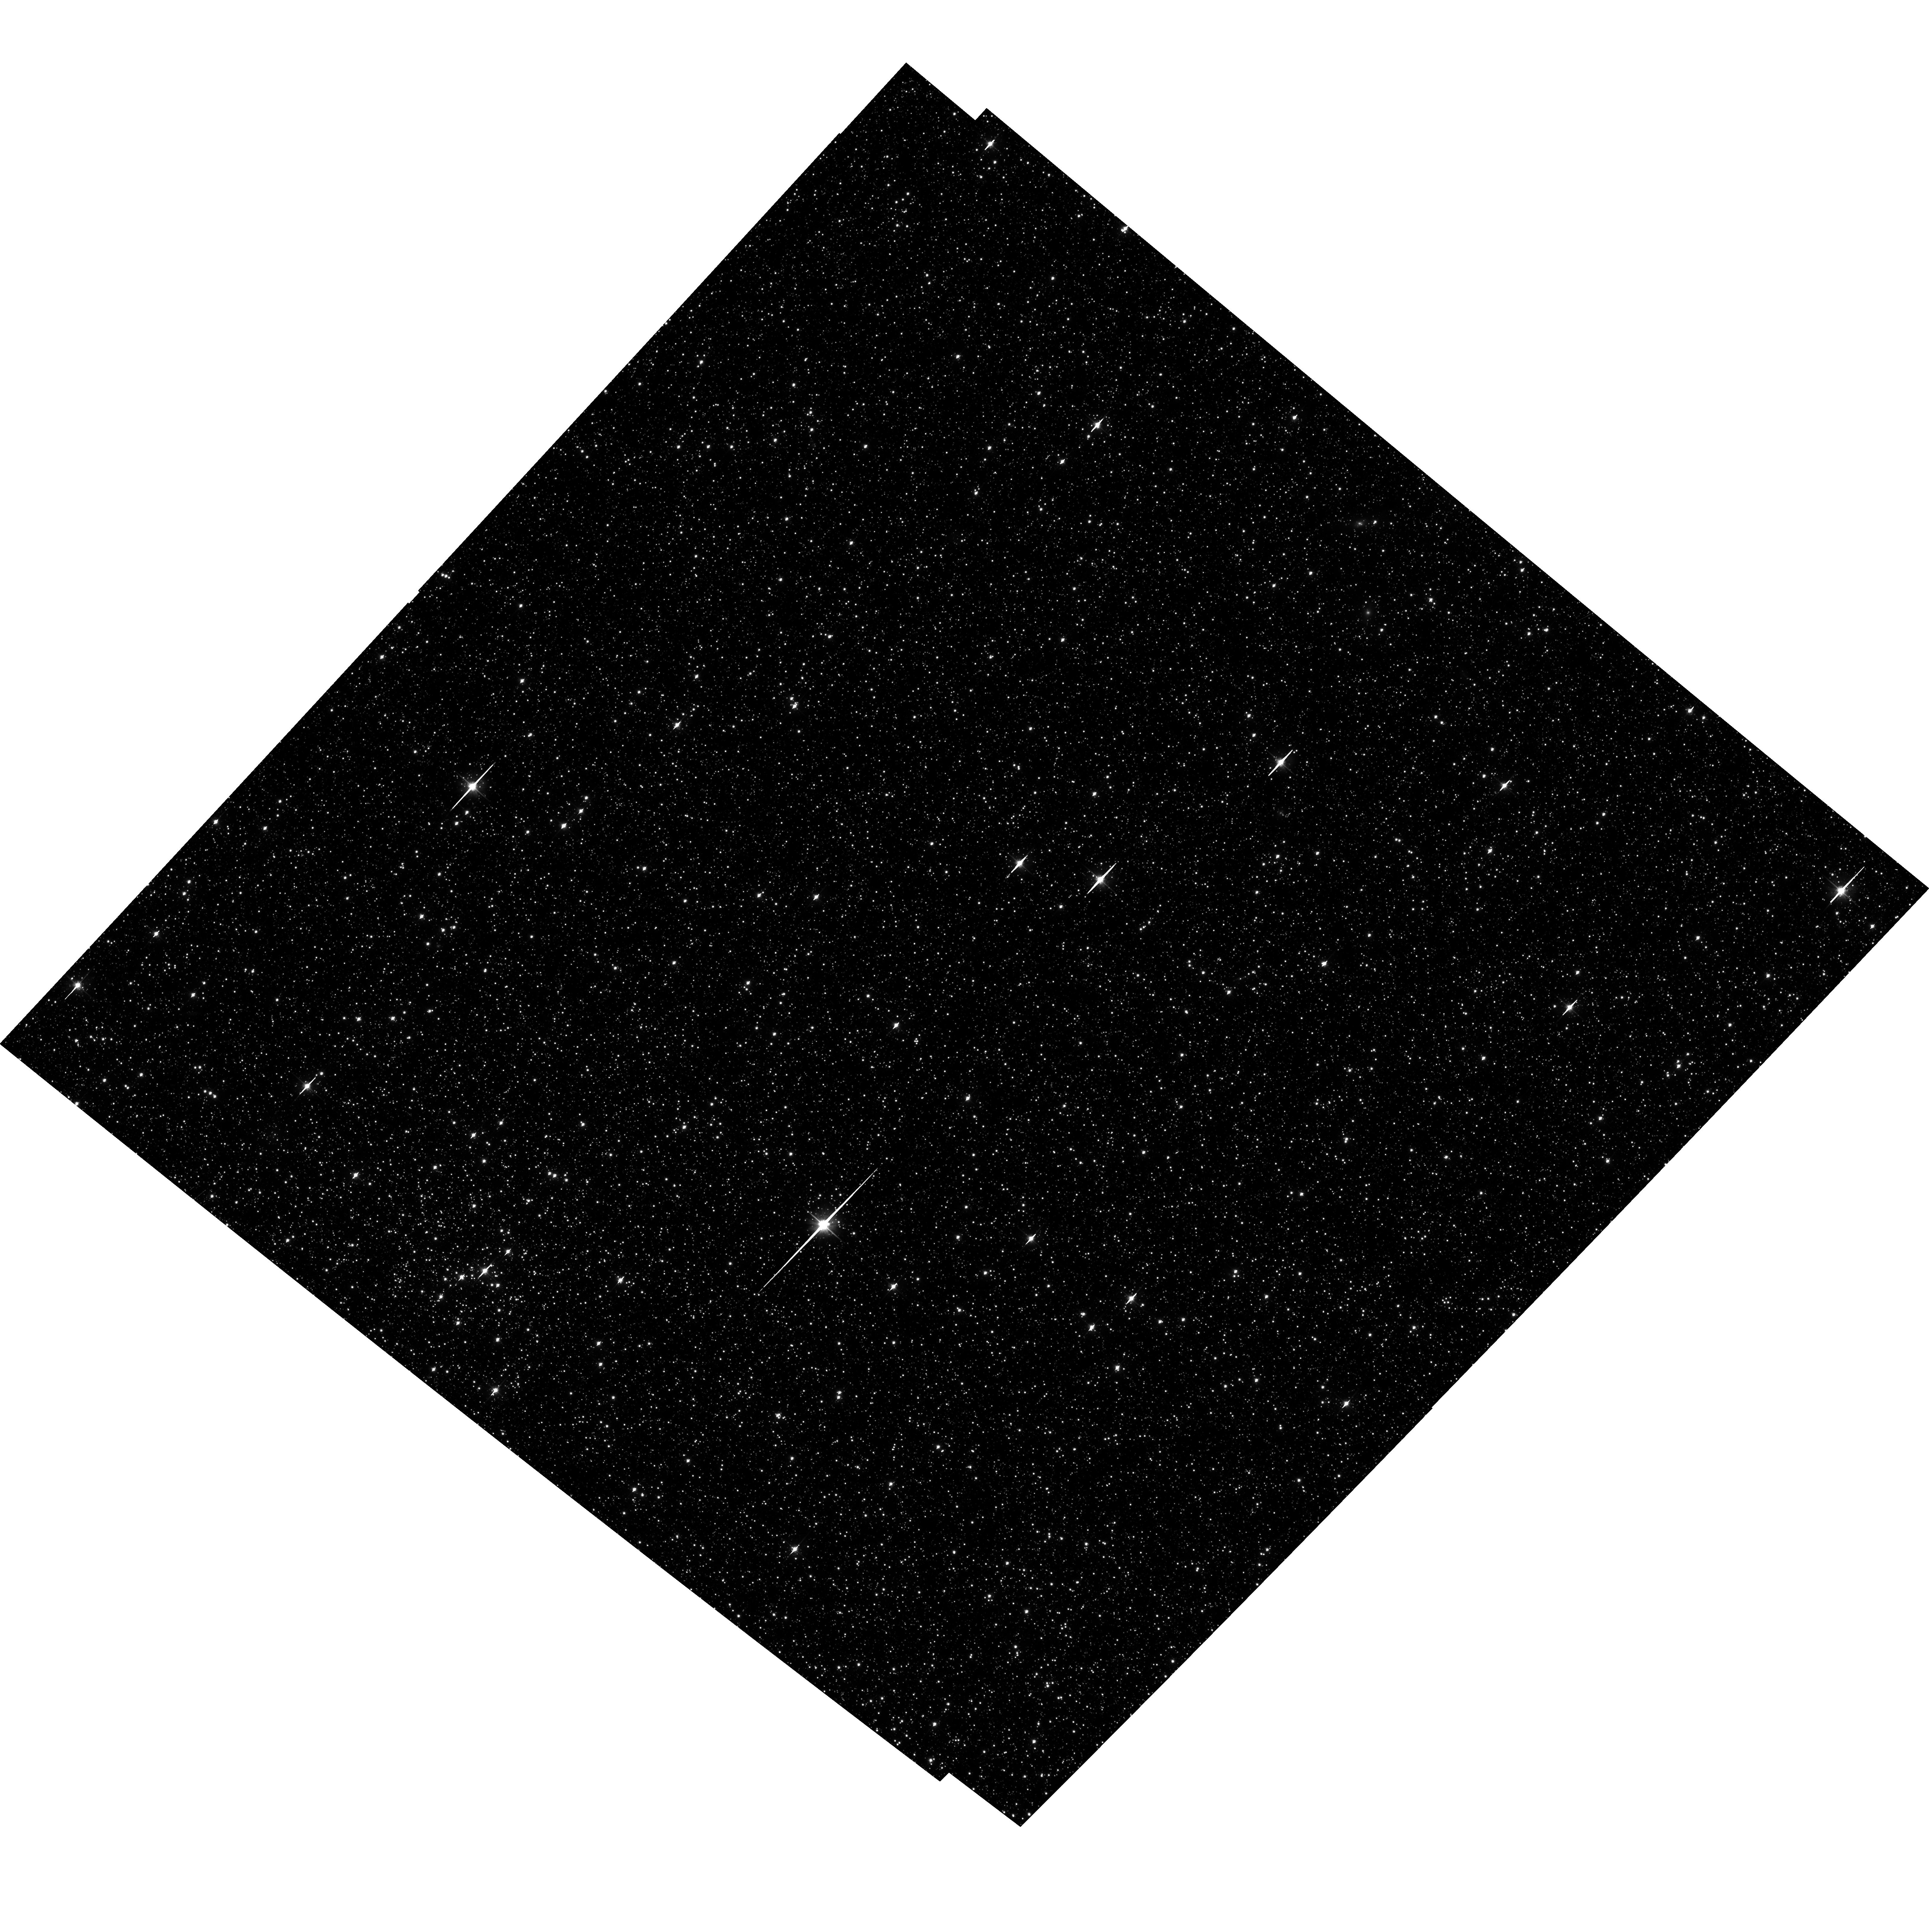
Target: LMC-FIELD-1. Instrument: ACS/WFC. Filter: F606W. Exposure: 35 min. Observation ID: hst_14911_01_acs_wfc_f606w_jdem01

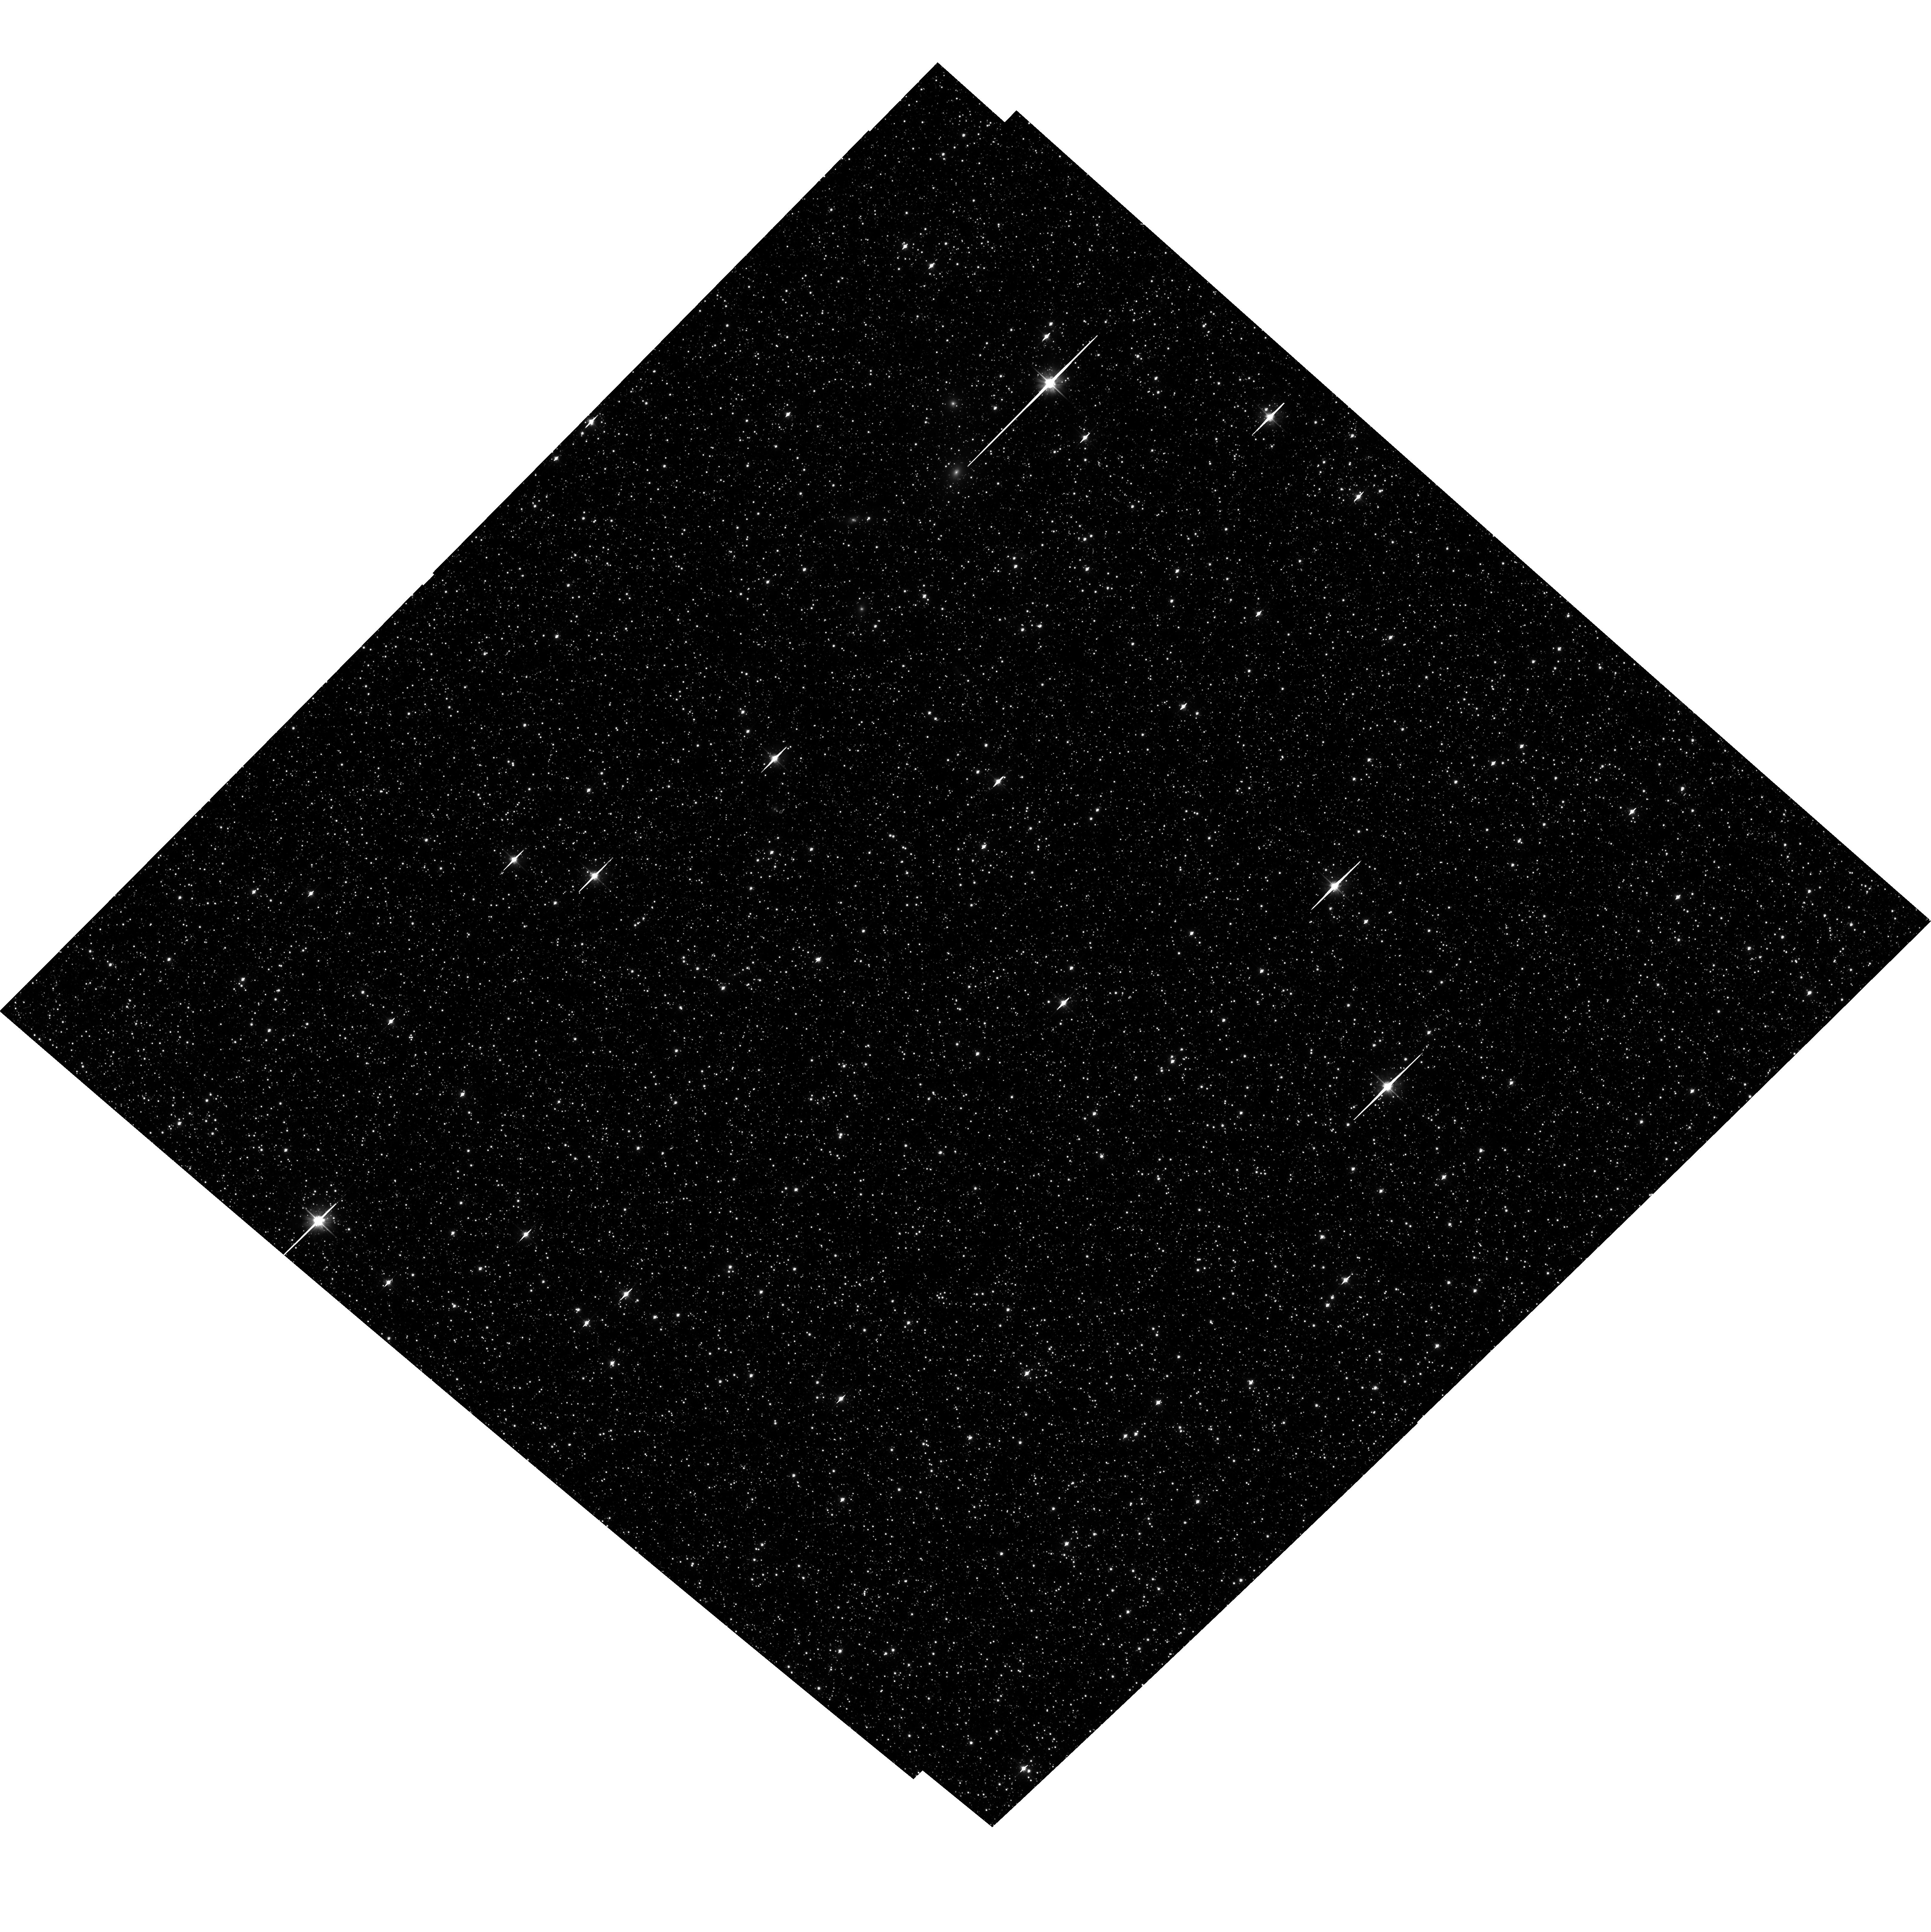
Target: LMC-FIELD-1. Instrument: ACS/WFC. Filter: F606W. Exposure: 35 min. Observation ID: hst_14911_04_acs_wfc_f606w_jdem04

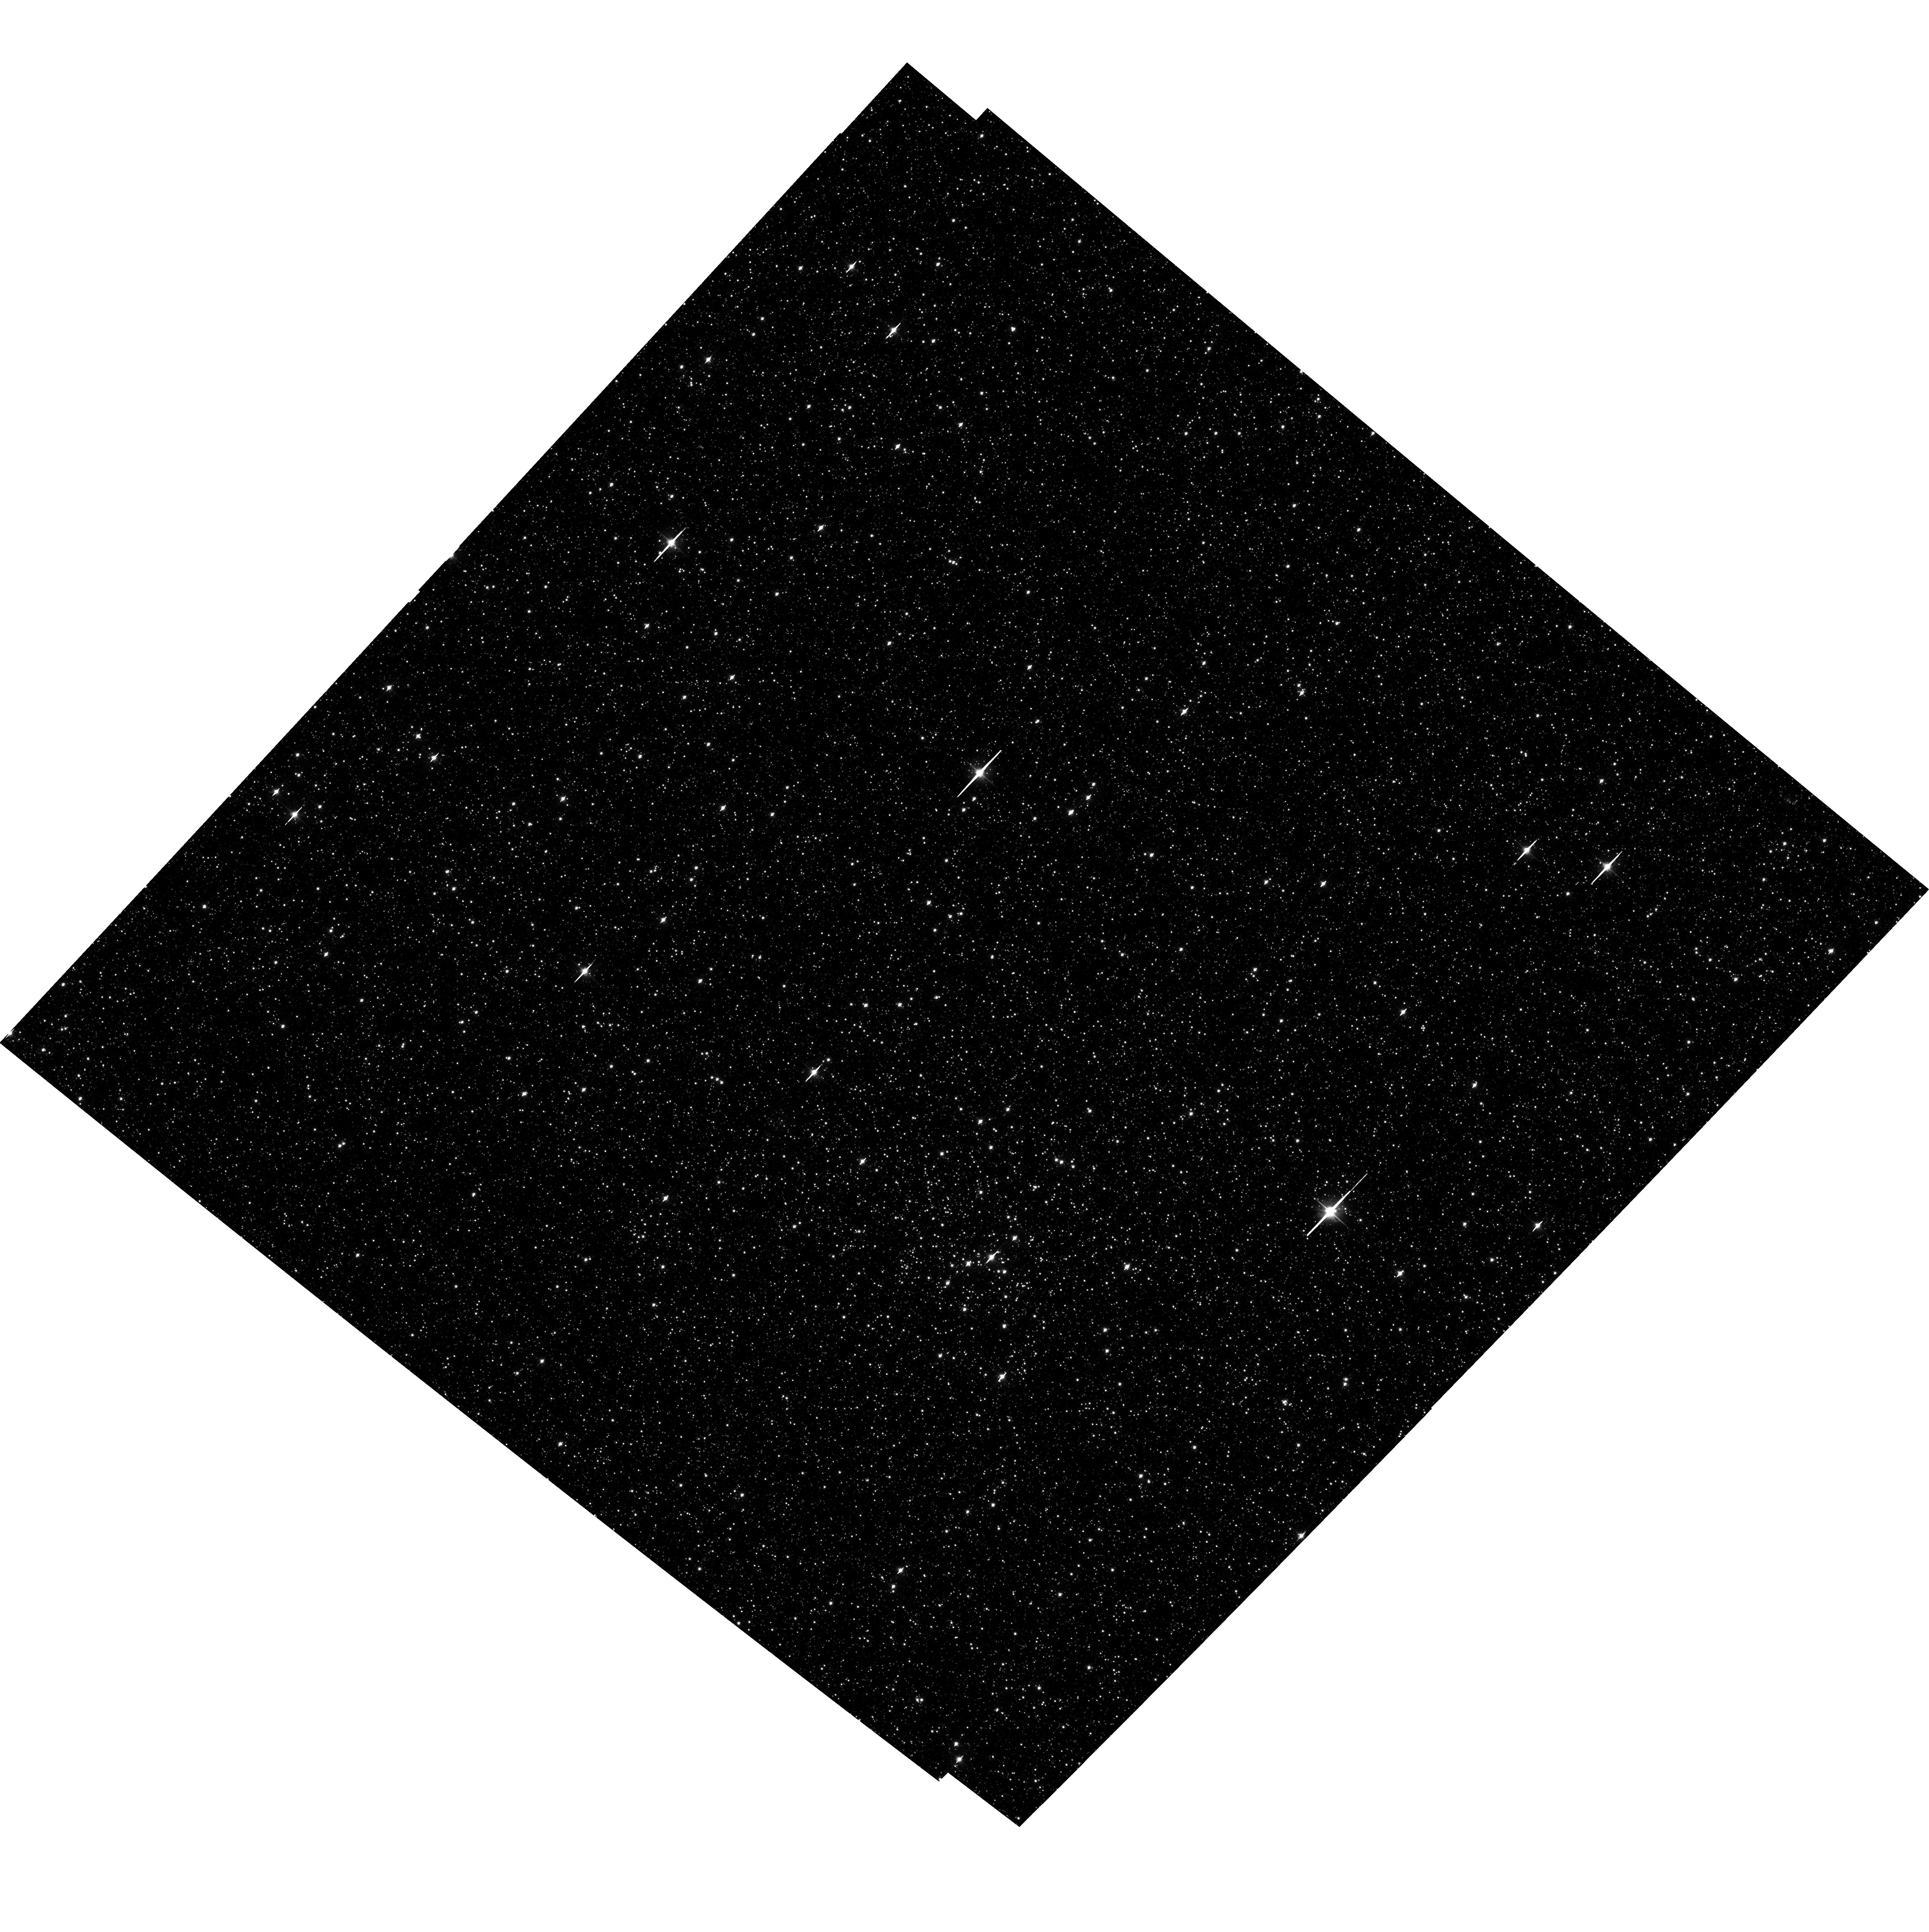
Target: LMC-FIELD-1. Instrument: ACS/WFC. Filter: F606W. Exposure: 35 min. Observation ID: hst_14911_03_acs_wfc_f606w_jdem03

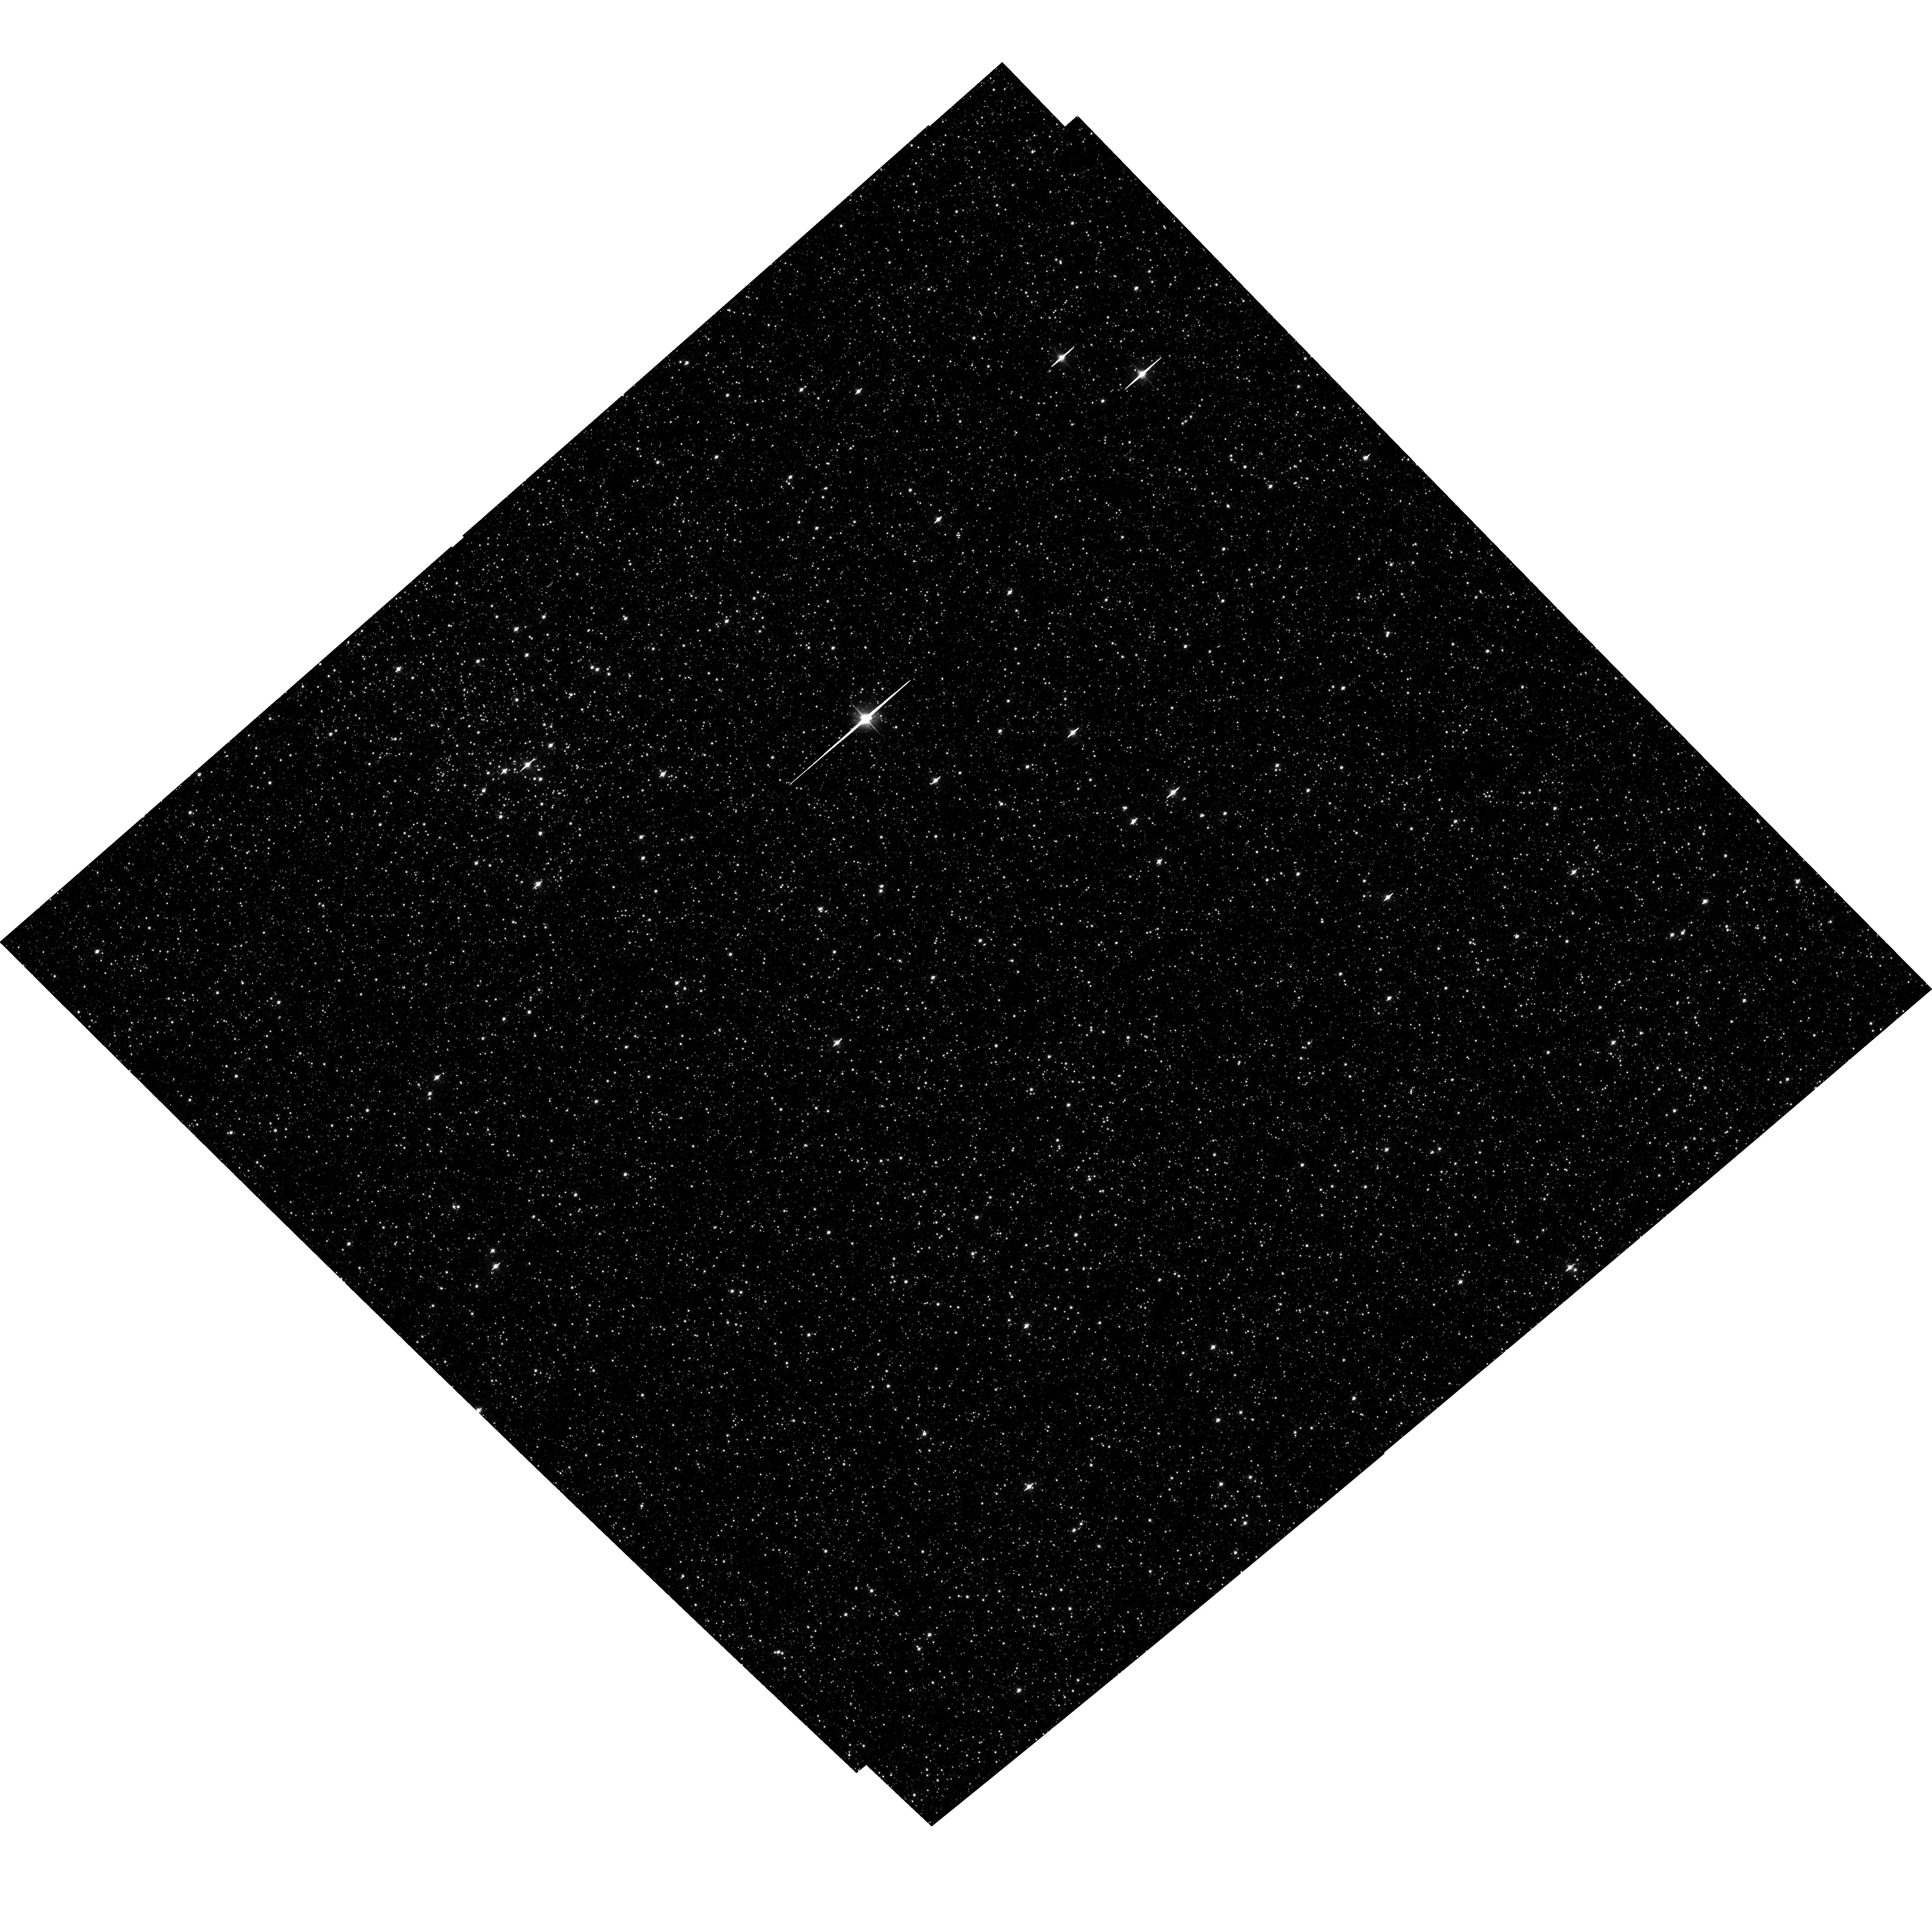
Target: LMC-FIELD-1. Instrument: ACS/WFC. Filter: F606W. Exposure: 35 min. Observation ID: hst_14911_02_acs_wfc_f606w_jdem02

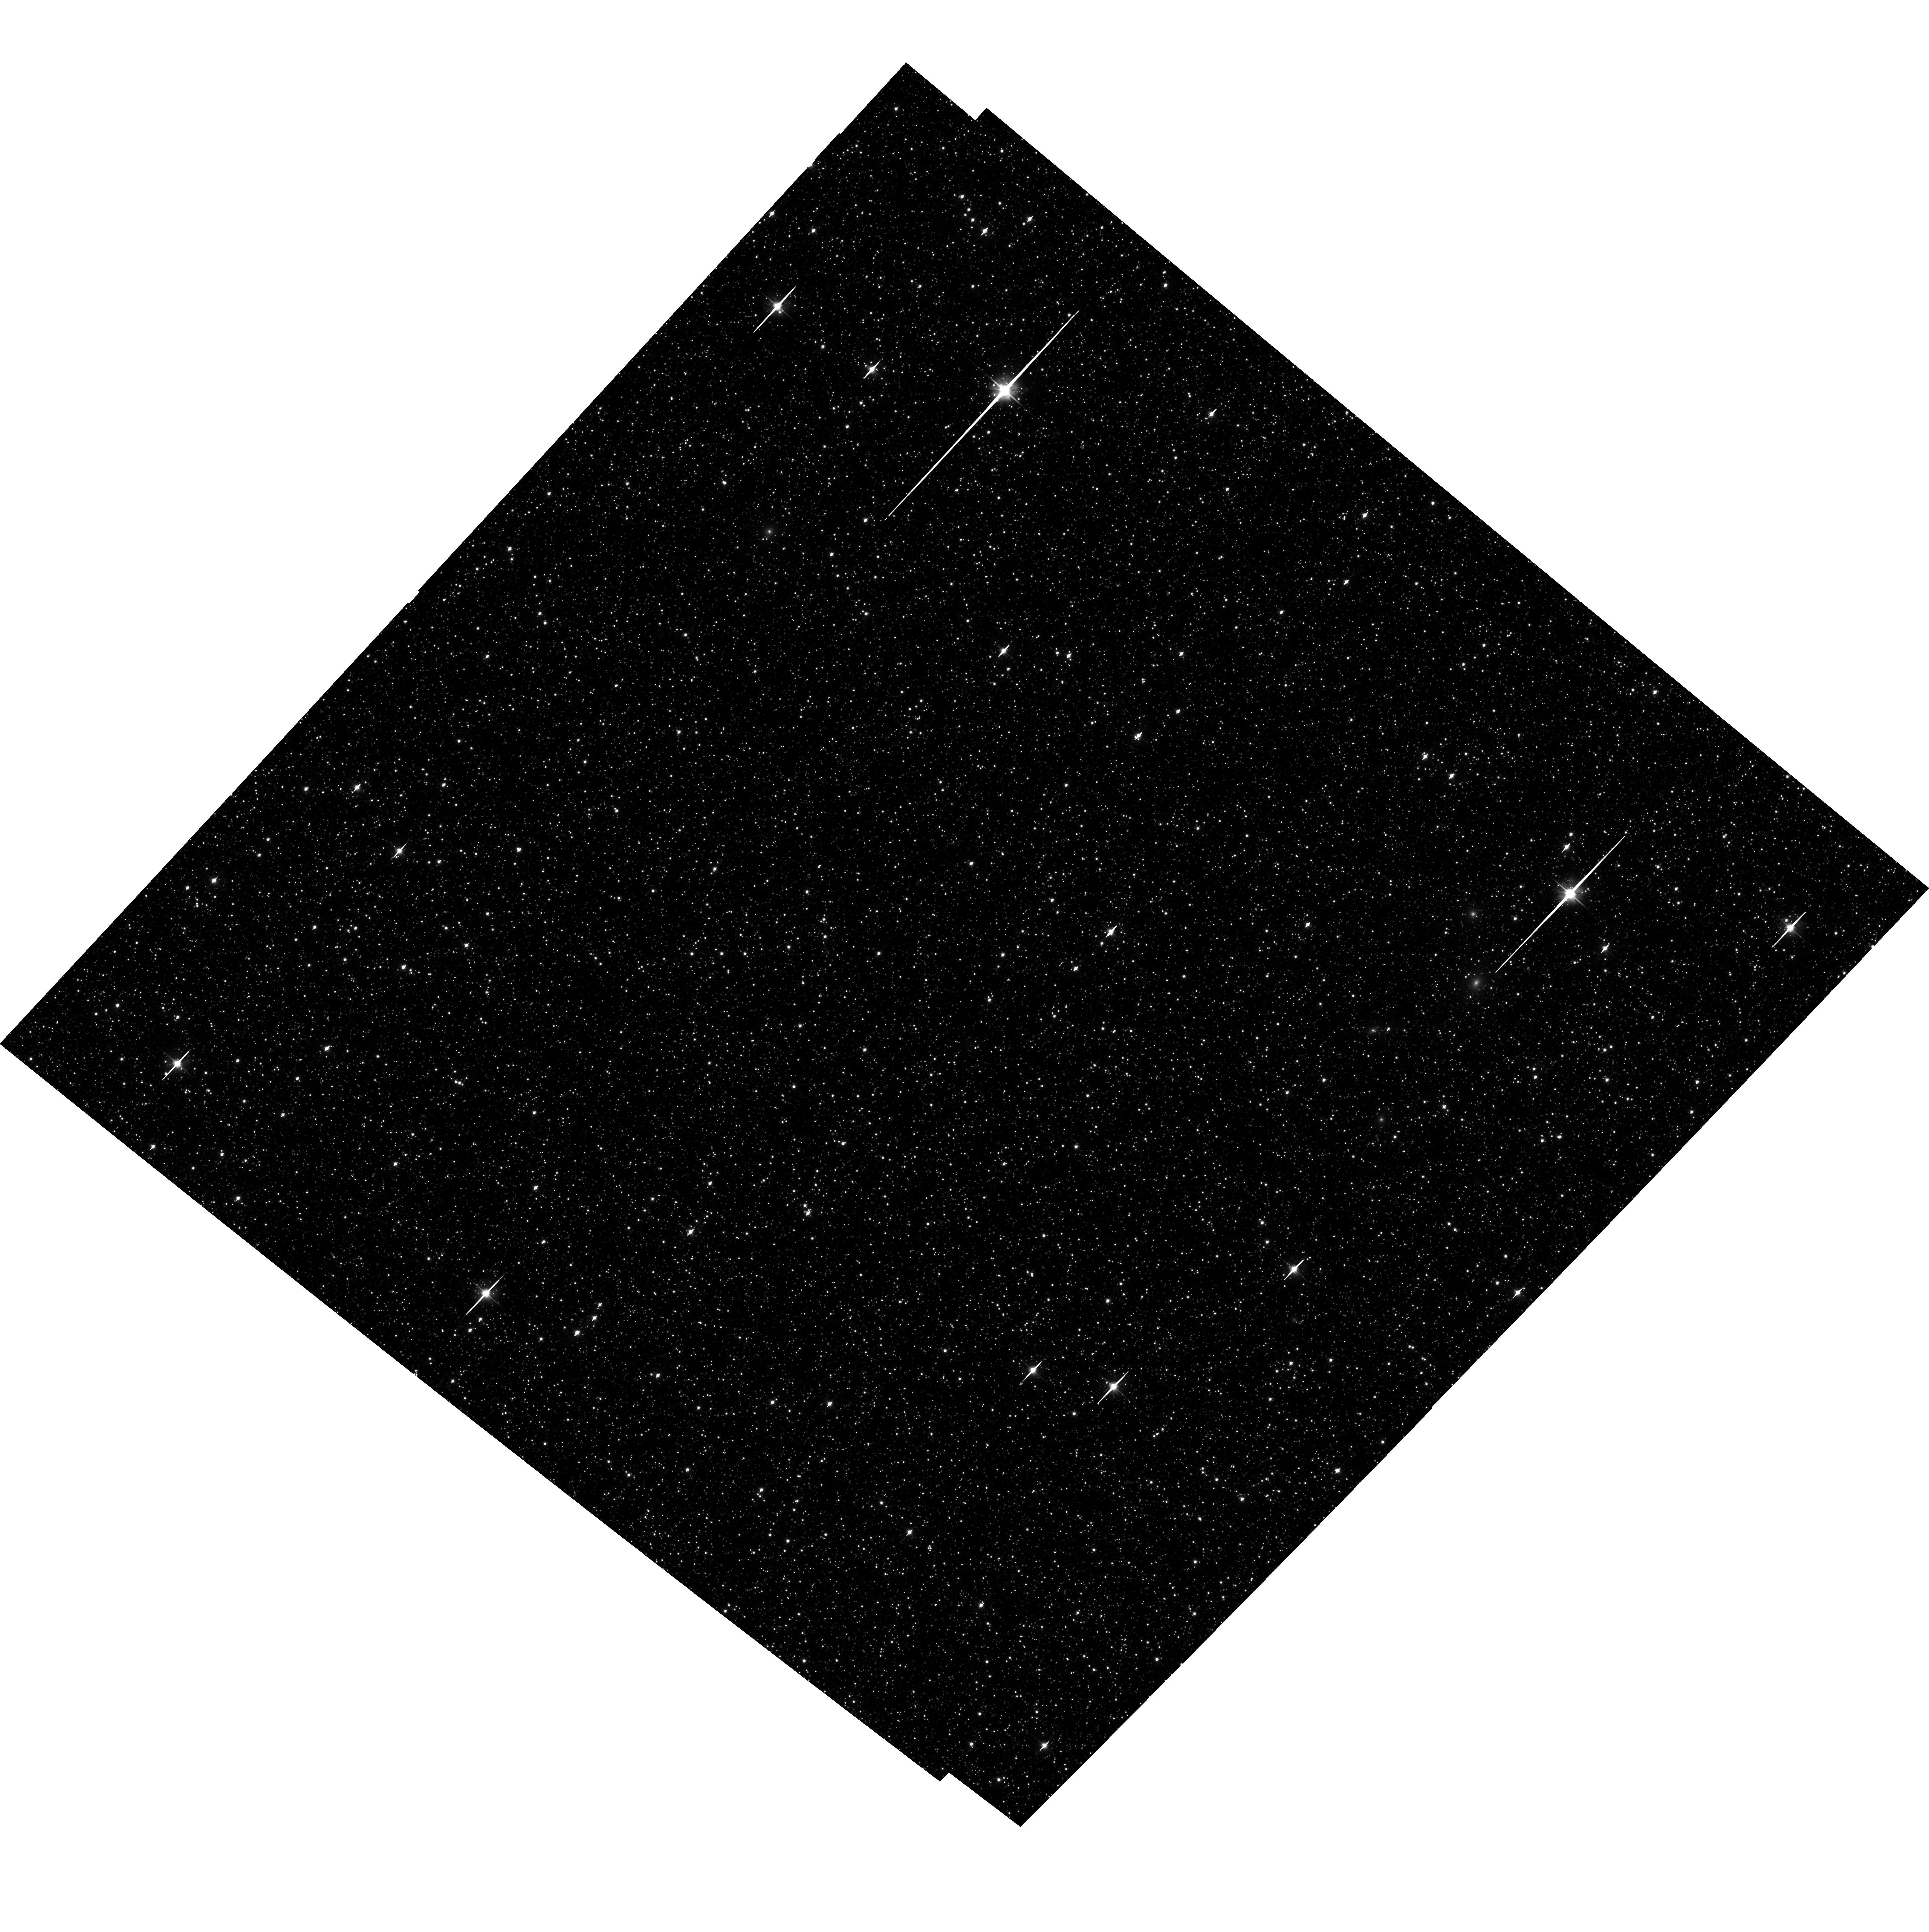
Target: LMC-FIELD-1. Instrument: ACS/WFC. Filter: F606W. Exposure: 35 min. Observation ID: hst_14911_05_acs_wfc_f606w_jdem05

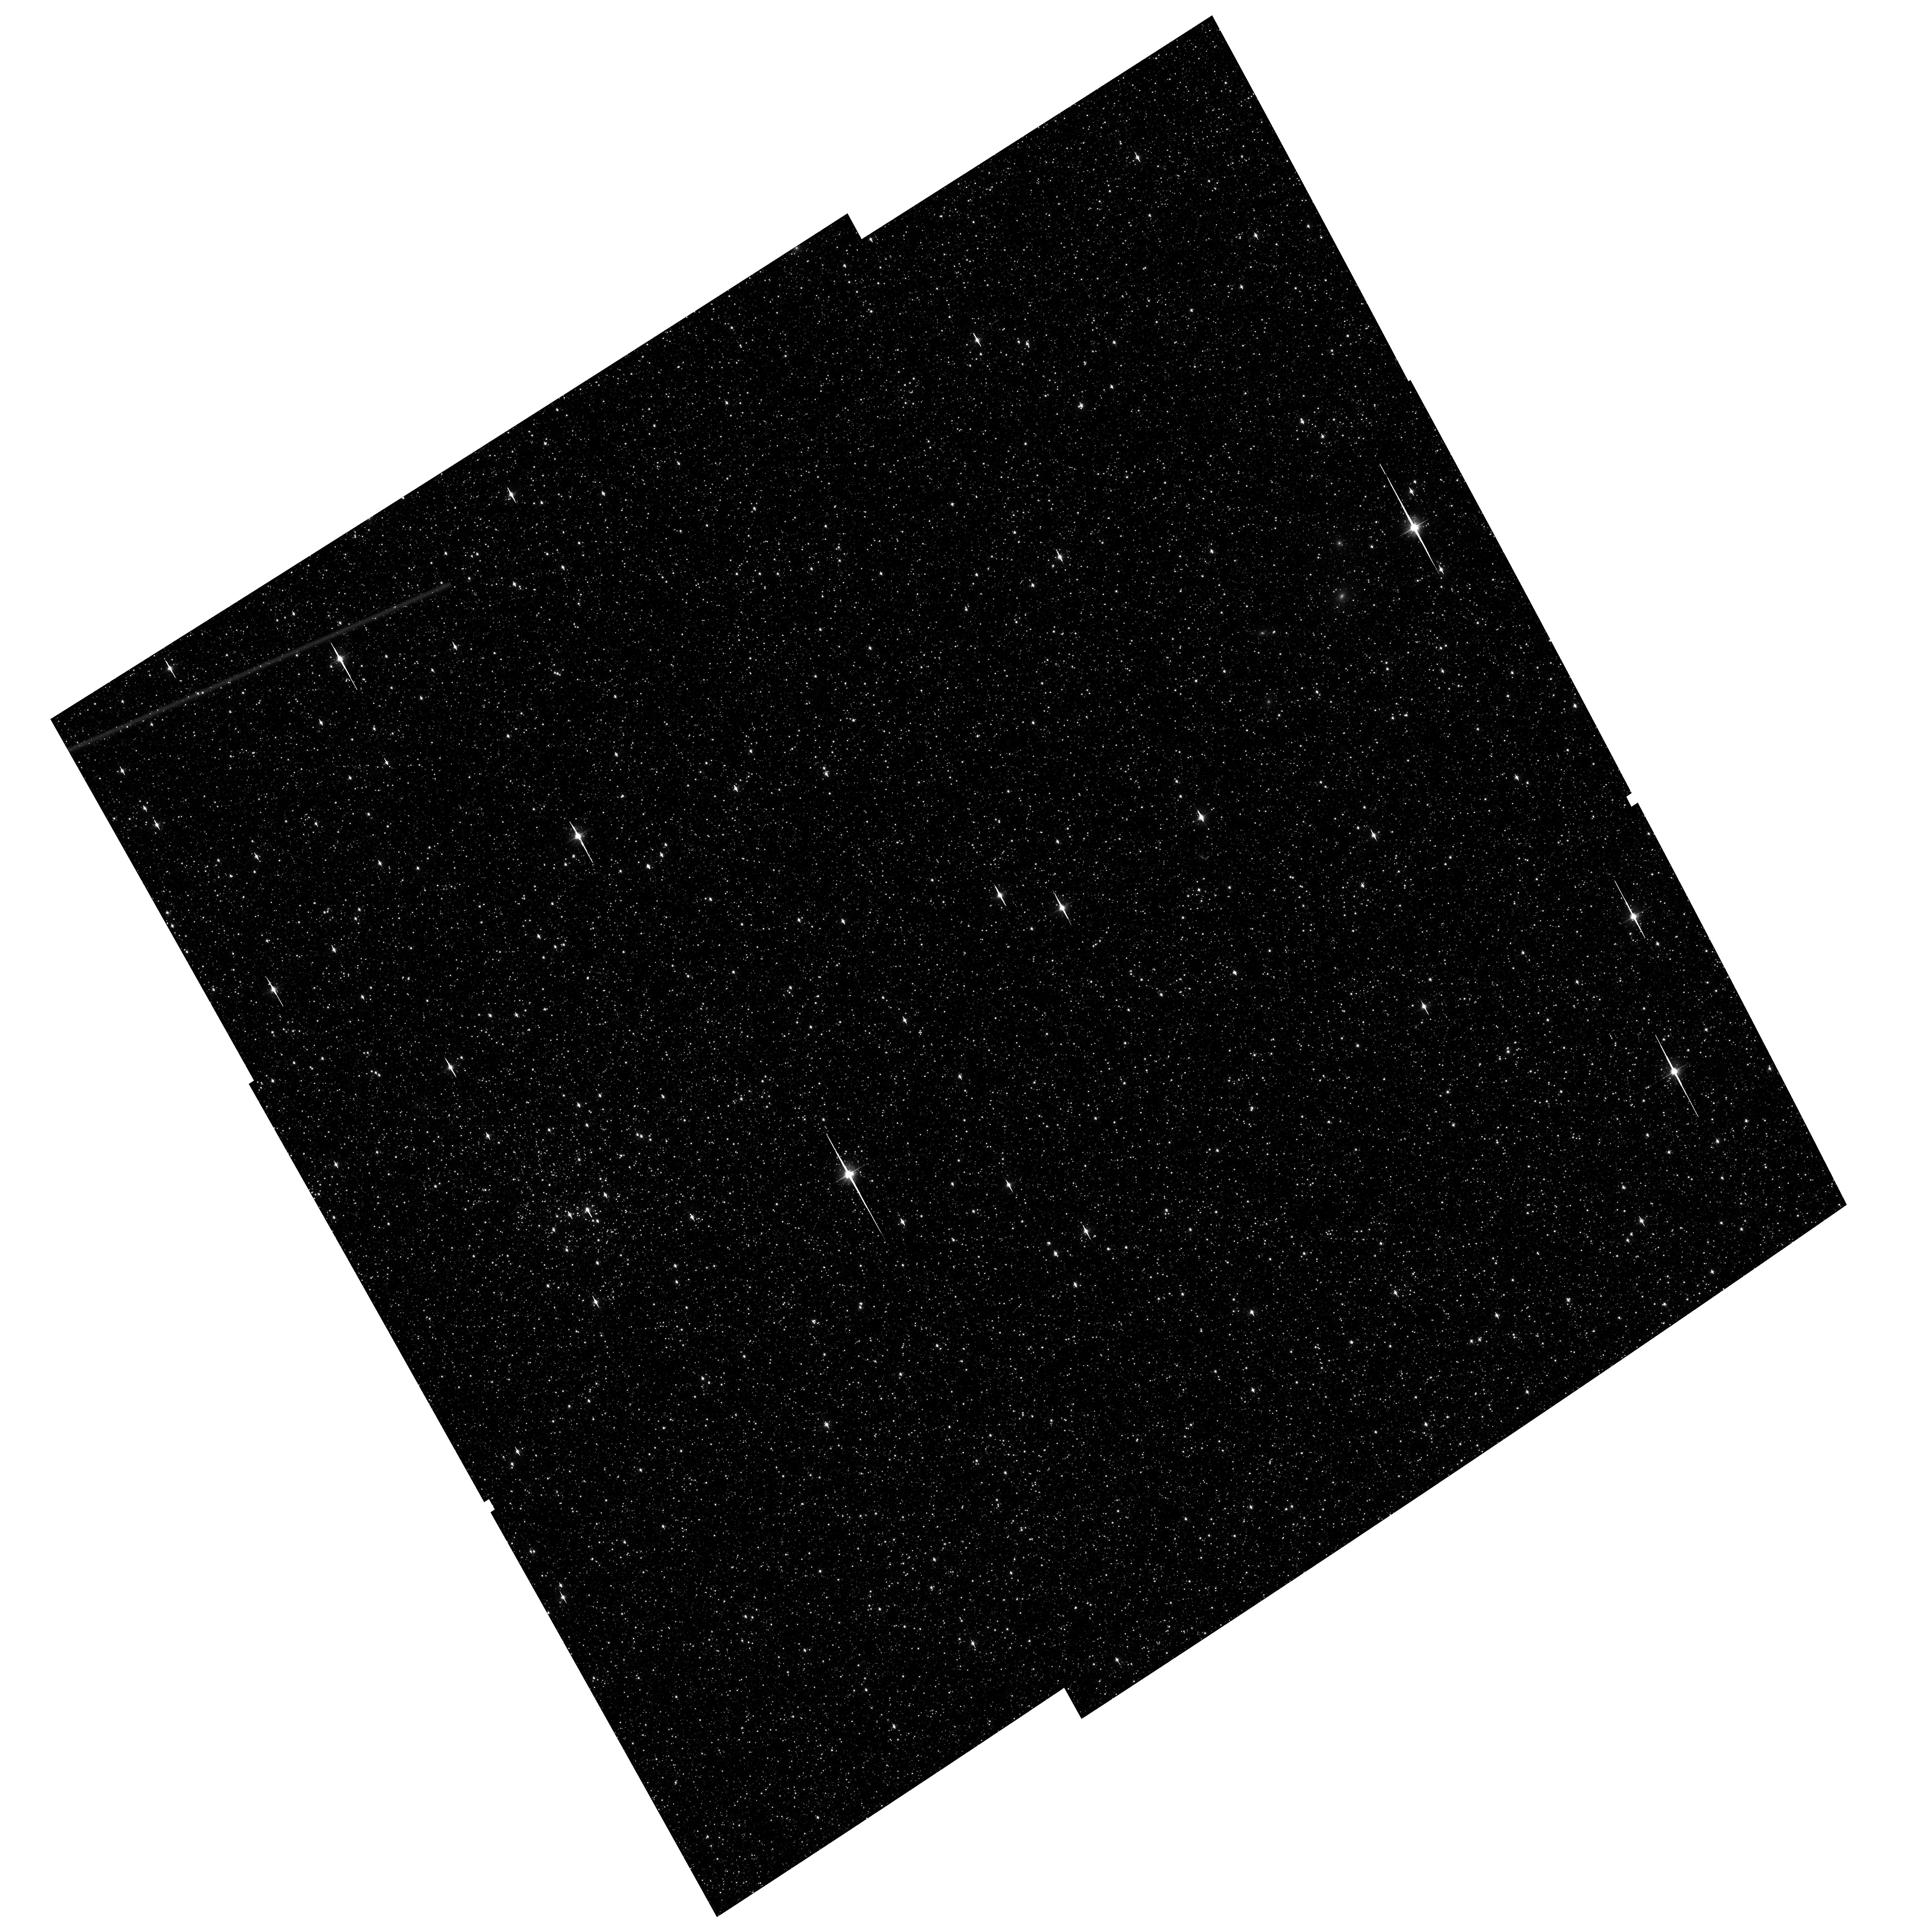
Target: LMC-FIELD-1. Instrument: ACS/WFC. Filter: F606W. Exposure: 36 min. Observation ID: hst_14911_07_acs_wfc_f606w_jdem07

Second-Epoch HST Observations of the JWST Astrometric Calibration Field in the LMC (PI: Fall, Michael)

This program is a repeat of proposal 10753 from April of 2006. We will obtain deep ACS/WFC astrometry of a Large Magellanic Cloud star field lying within the planned continuous viewing zone of the James Webb Space Telescope, which extends to a 5 degree radius from the Ecliptic pole, with the intent to develop an dense astrometric catalog to be used for calibrating the geometric distortion and scale of the JWST instruments. This catalog is to be large enough (5'x5') so that the JWST observations can be executed at any time of year, i.e., not be constrained to occur at any specific roll angle. To allow a full astrometric solution to be calculated, controlling for distortions within ACS that may be time variable over periods of months to years, we will observe our target field at two distinct roll angles separated by approximately 90 degrees. To help control for large scale distortions, we will "chop" the observations in at least one roll angle, using offsets of order one third the ACS field of view. The orginal proposal 10753 did not specify the absolute roll of the 7 visits, only that visits 1 through 5 have the same ORIENT, while visits 6 & 7 have ORIENTs that are 75 deg to 105 deg offset from visits 1-5, but identical w.r.t. one another. This proposal is informed by 10753, and uses the same ORIENTs that were actually used in 2006. Thus, the footprints of the ACS/WFC on ths sky should be the same at these two epochs.